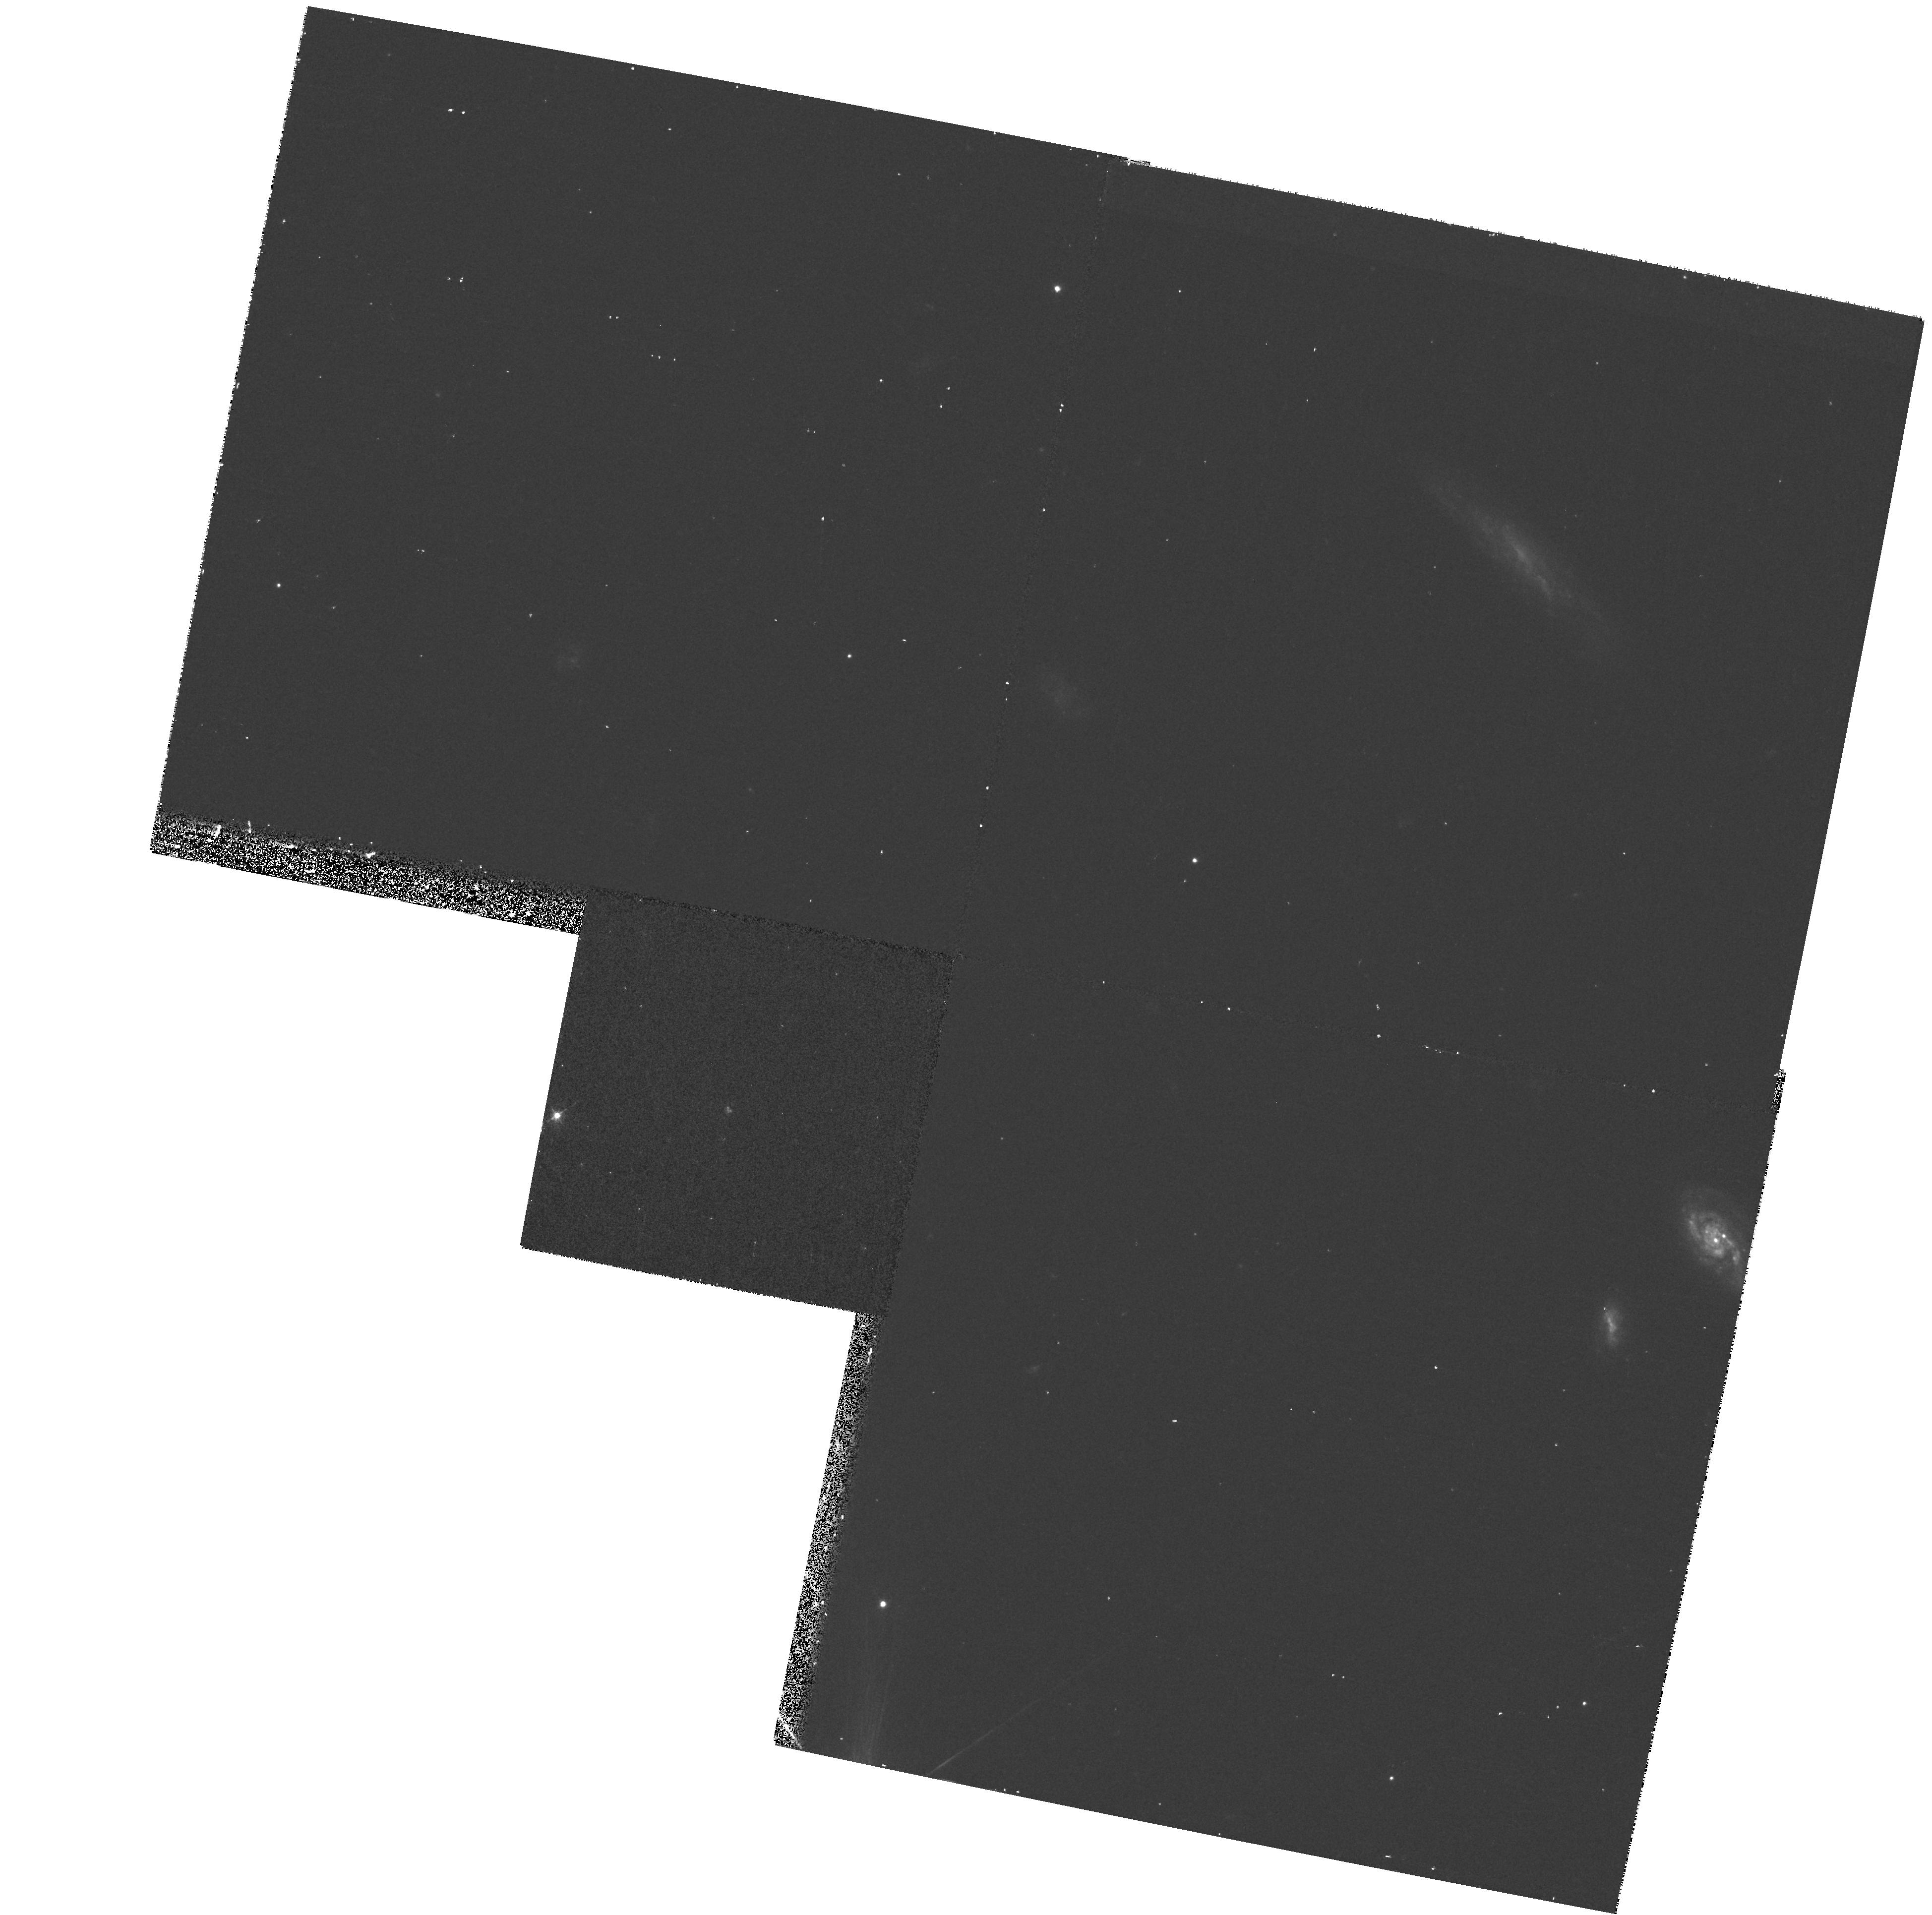
Target: LYN2-1635
Instrument: WFPC2/PC
Filter: F450W
Exposure: 13 min
Observation ID: hst_7339_10_wfpc2_pc_f450w_u50h10

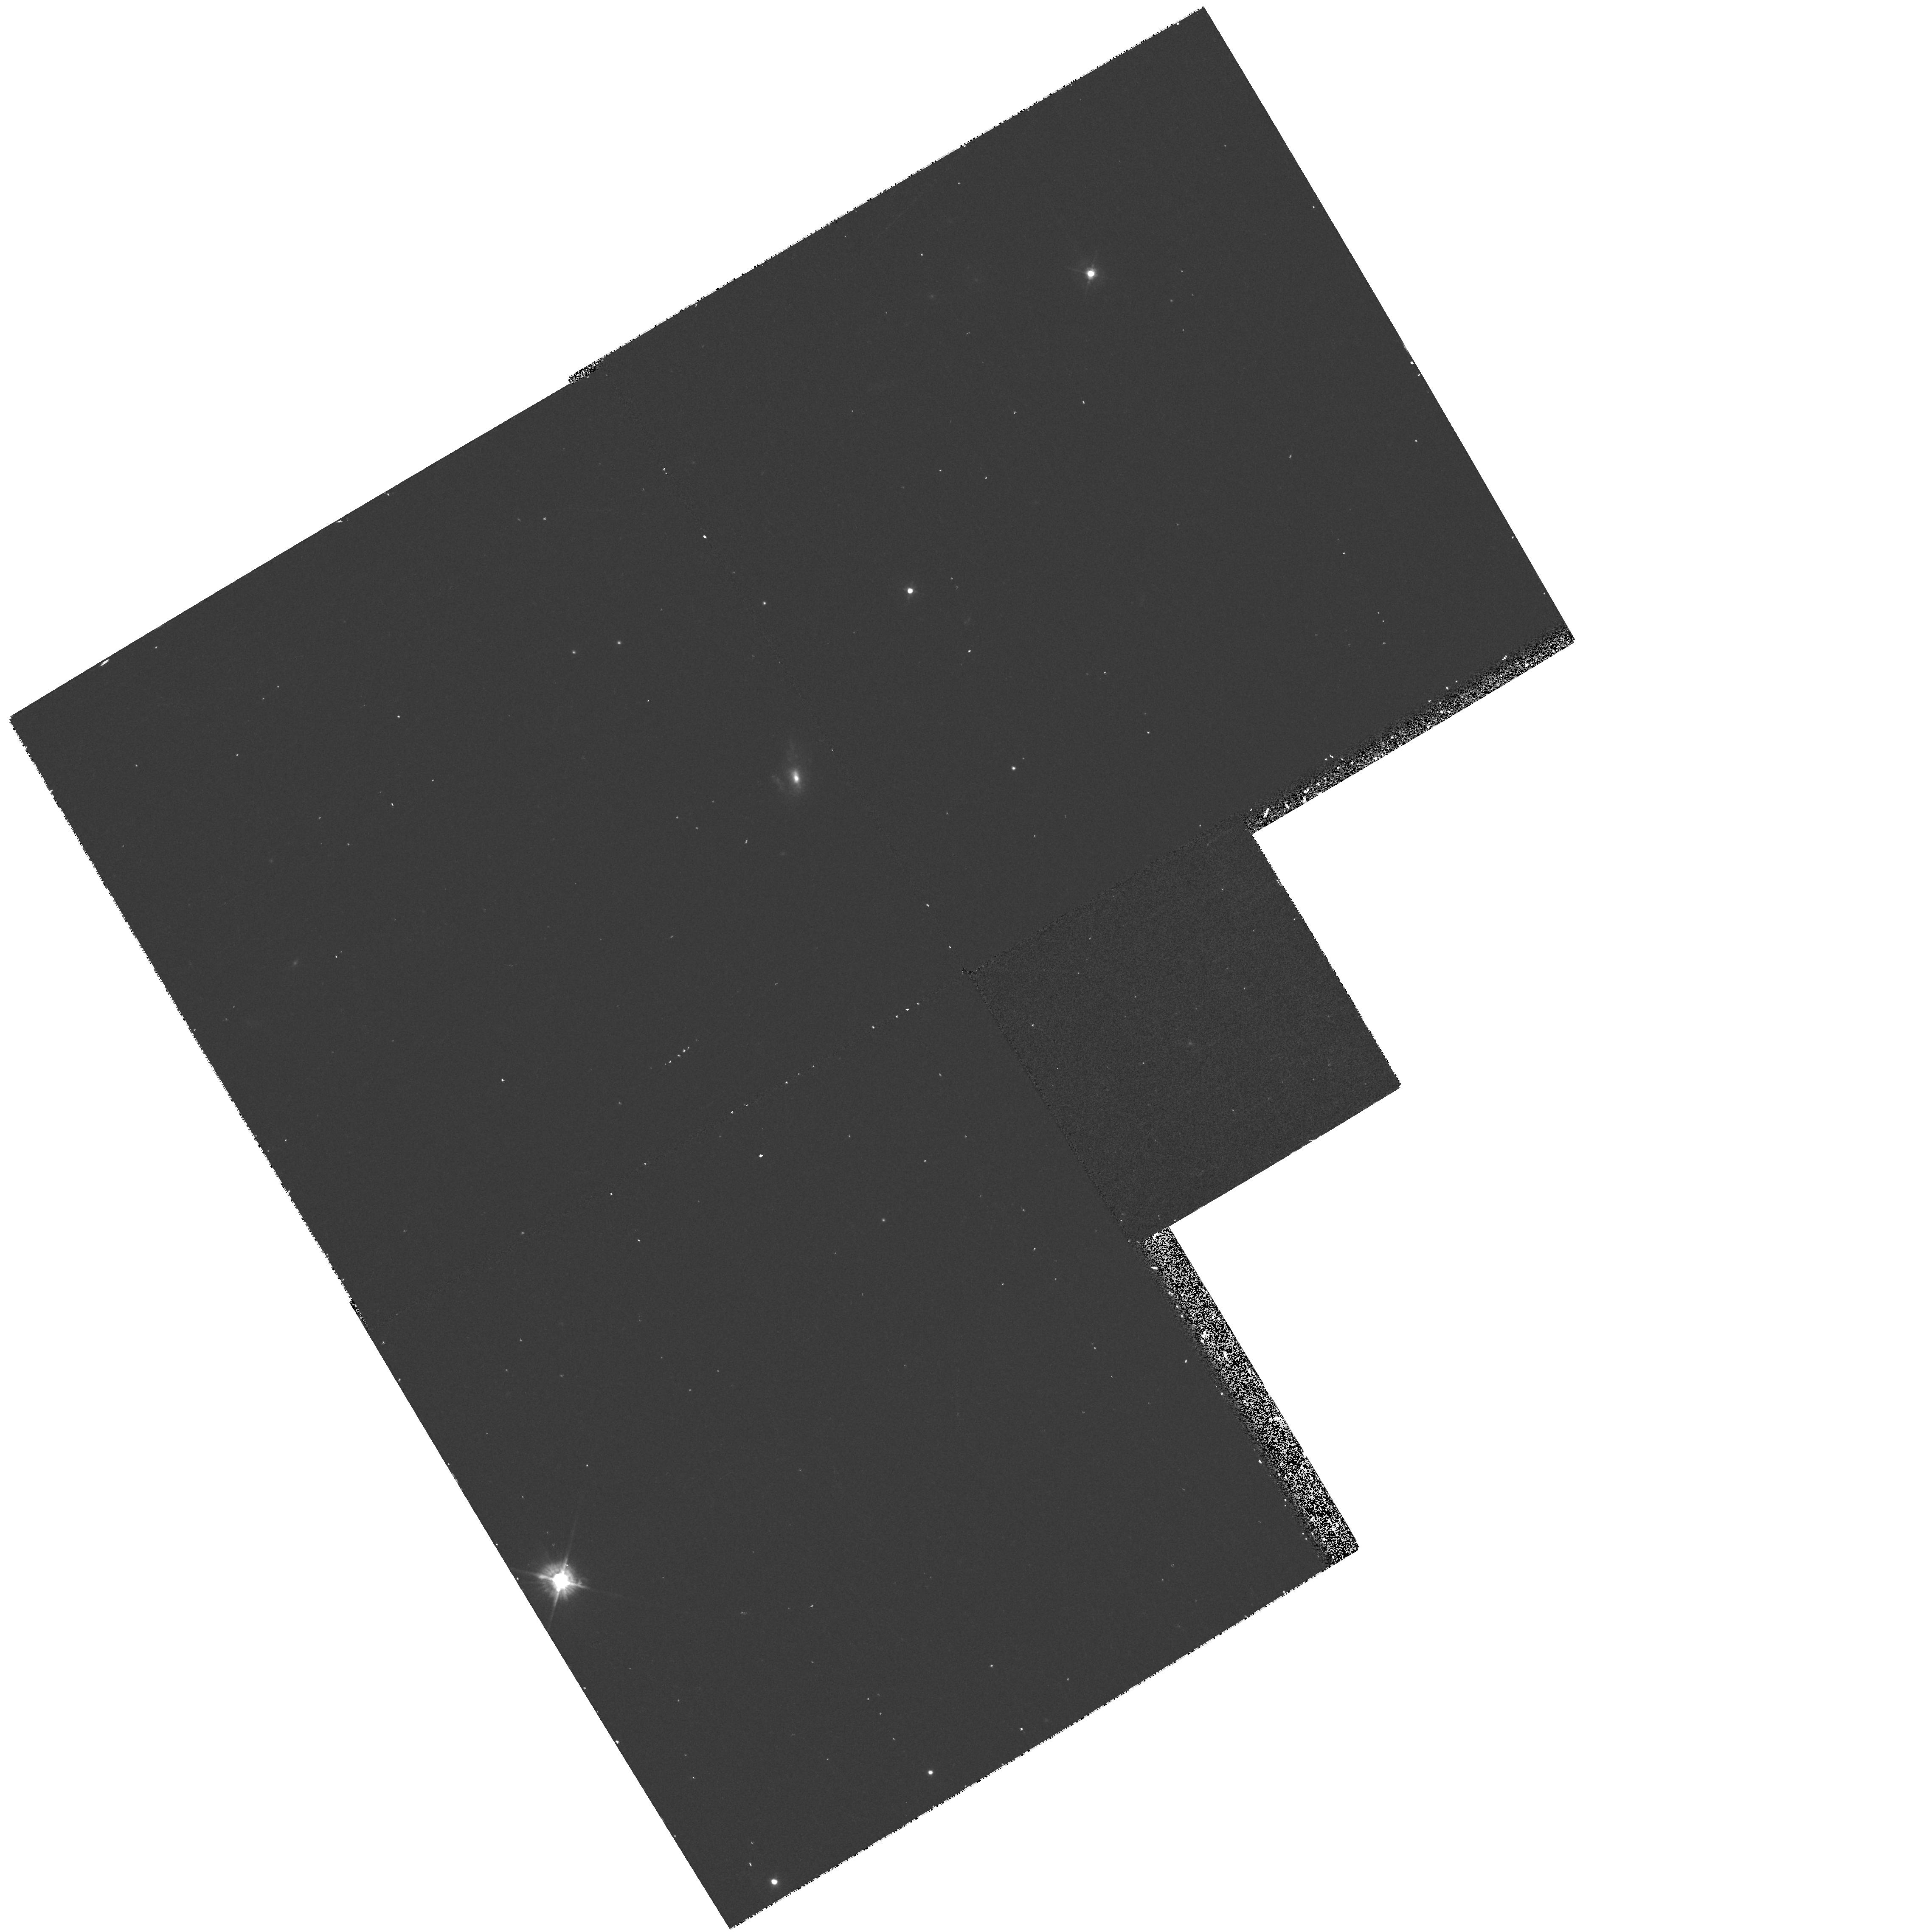
Target: SA68-6597
Instrument: WFPC2/PC
Filter: F450W
Exposure: 12 min
Observation ID: hst_7339_08_wfpc2_pc_f450w_u50h08

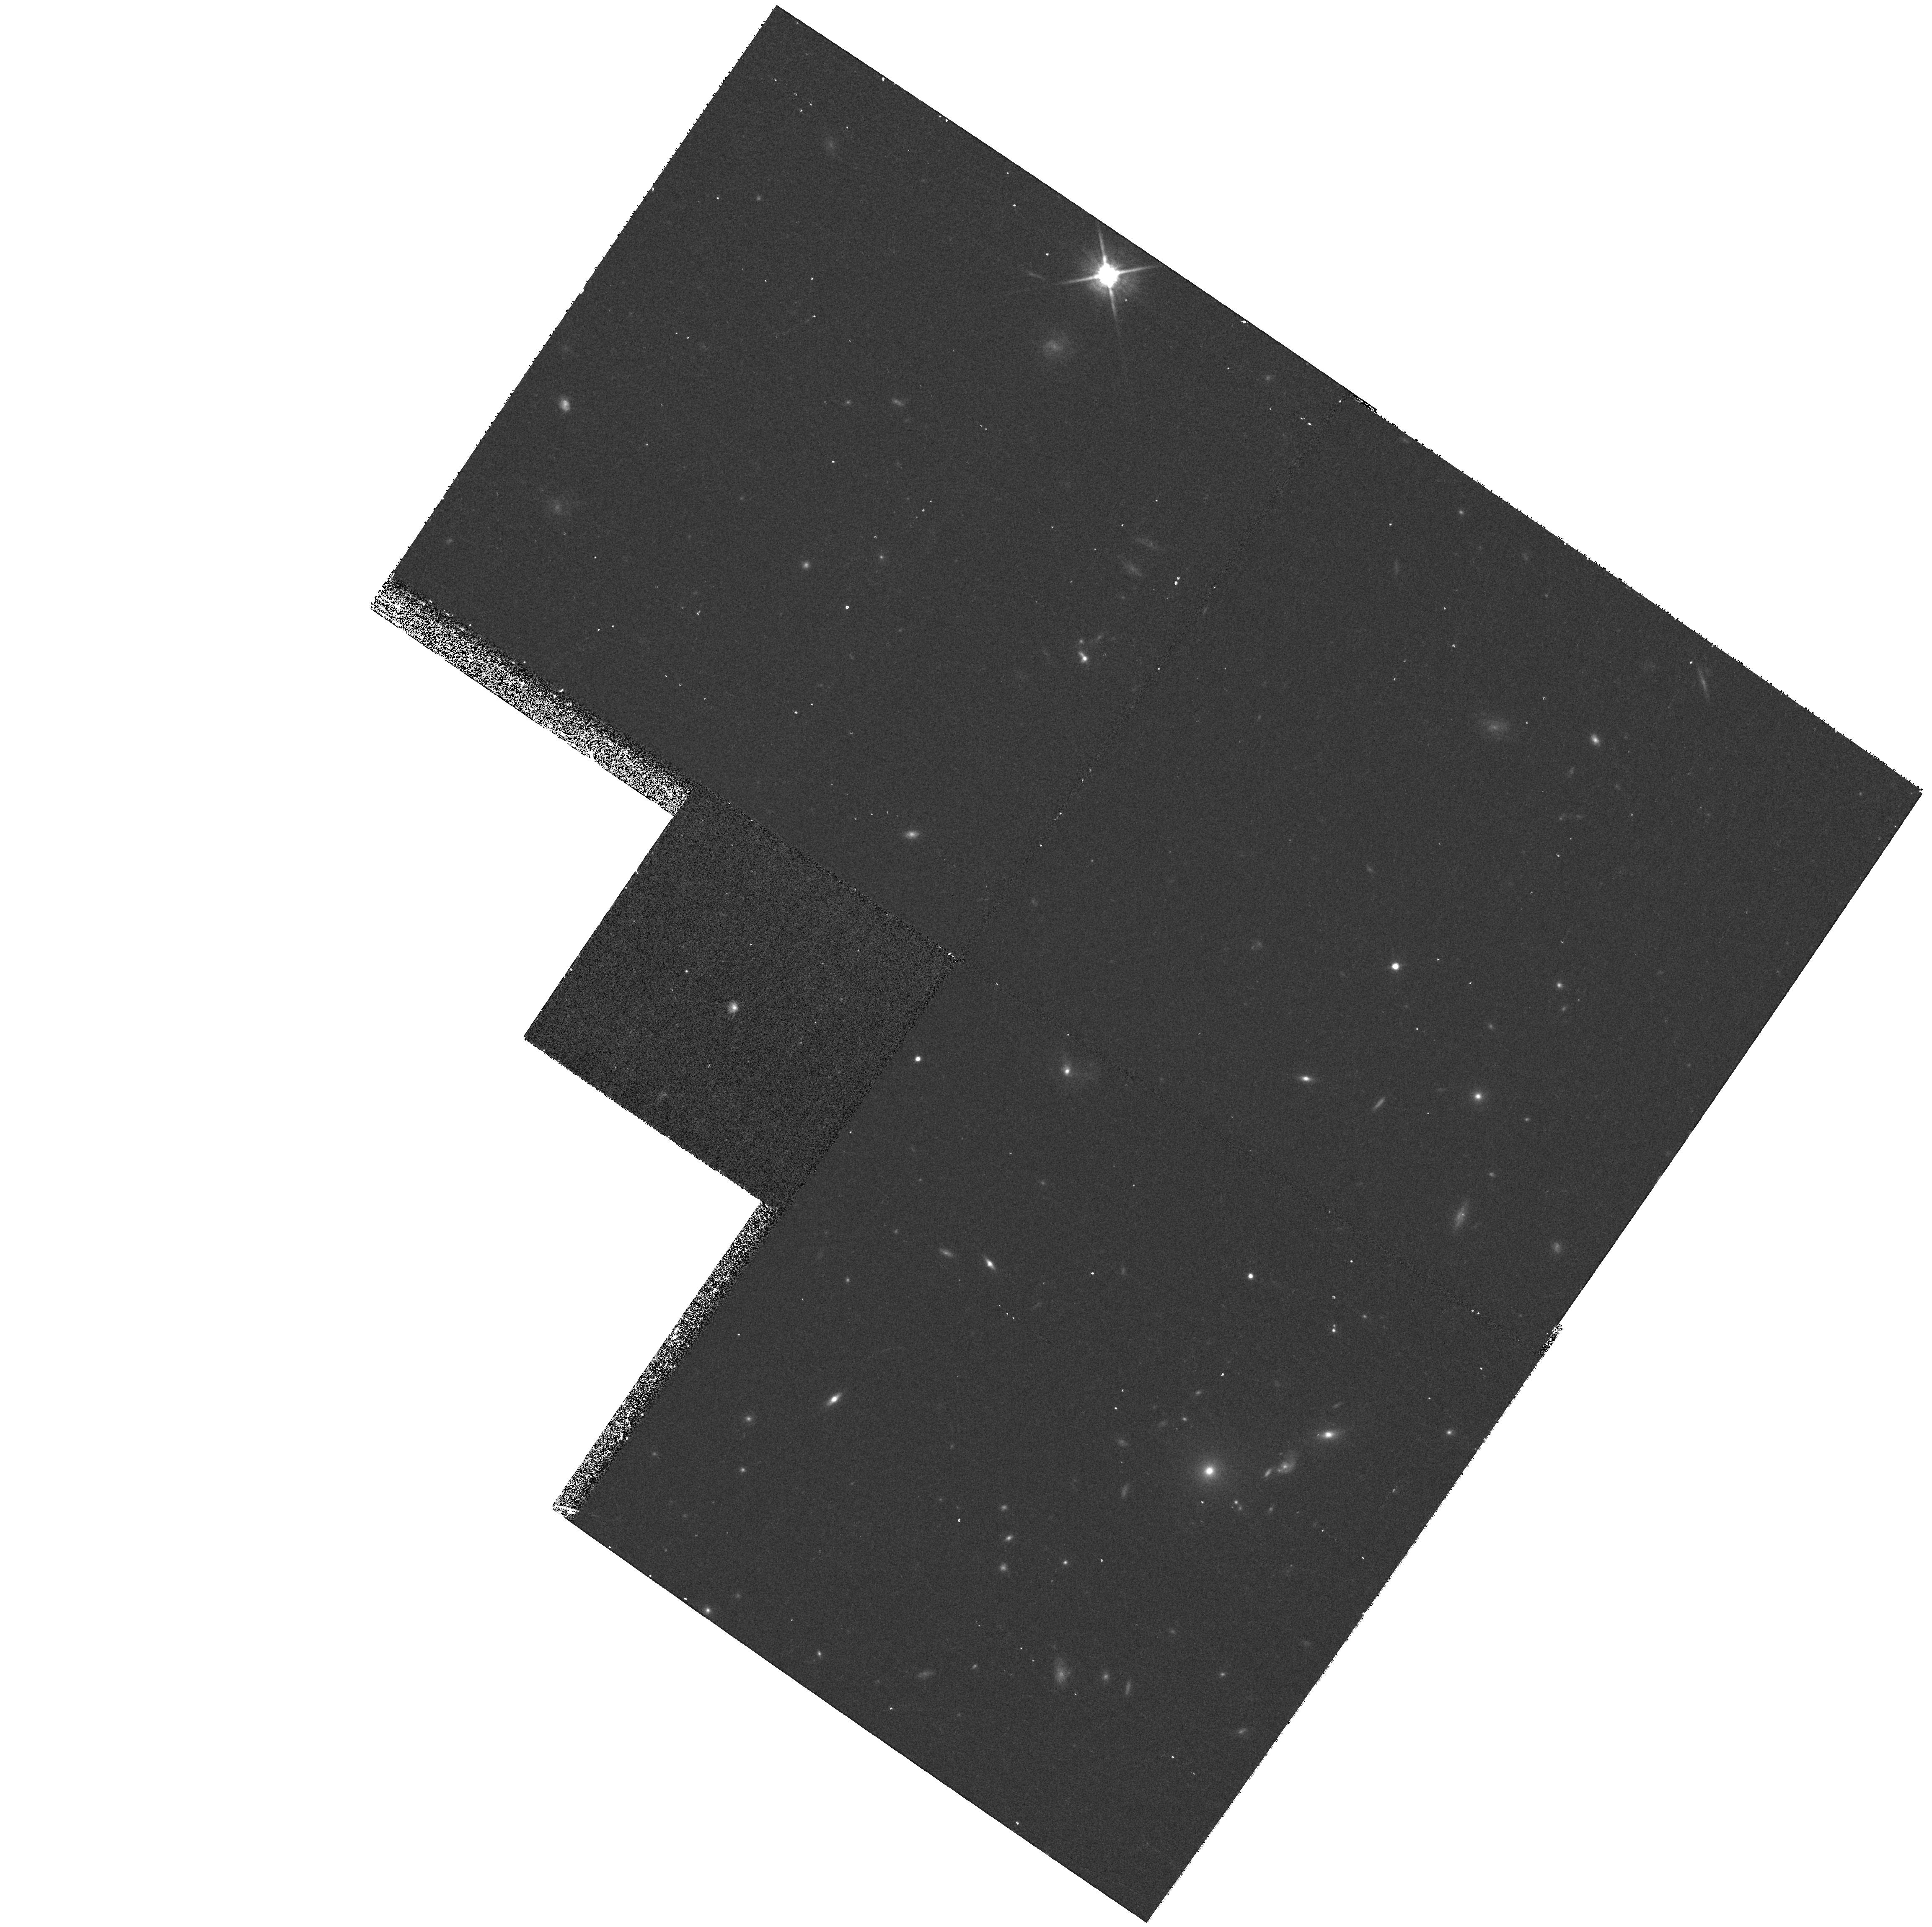
Target: SA68-3307
Instrument: WFPC2/PC
Filter: F814W
Exposure: 17 min
Observation ID: hst_7339_07_wfpc2_pc_f814w_u50h07

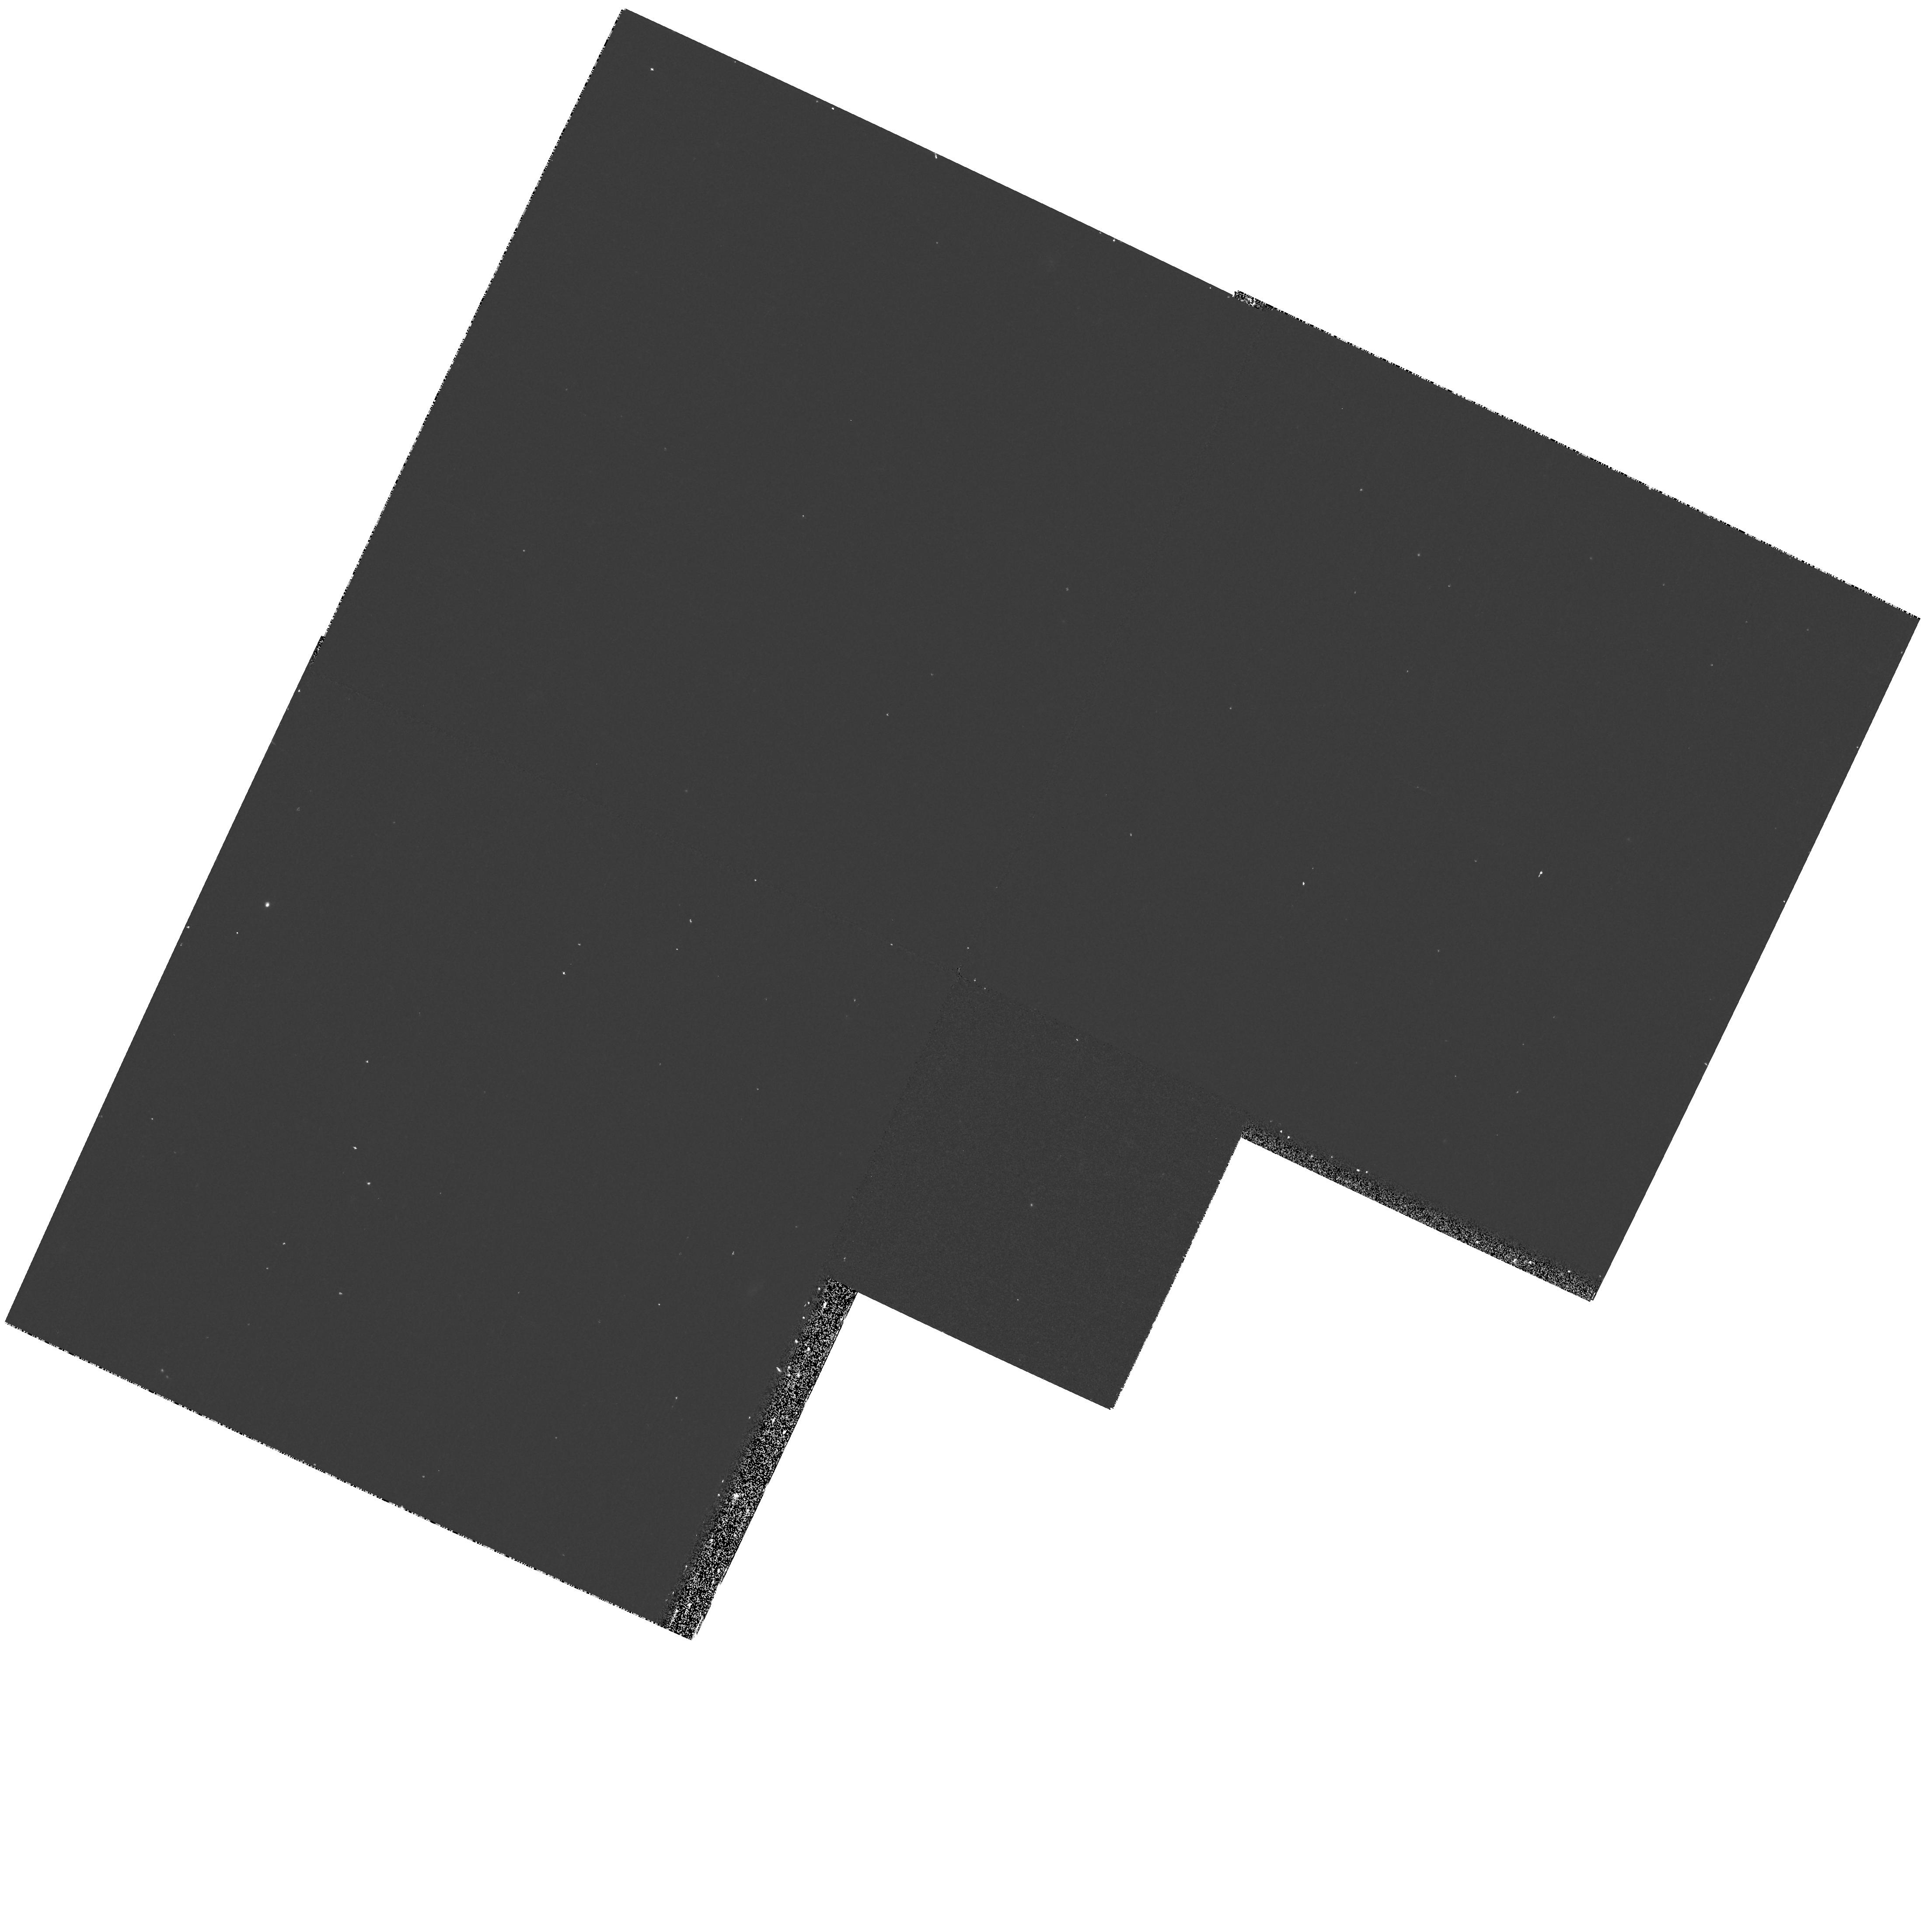
Target: SA68-1067
Instrument: WFPC2/PC
Filter: F450W
Exposure: 12 min
Observation ID: hst_7339_06_wfpc2_pc_f450w_u50h06

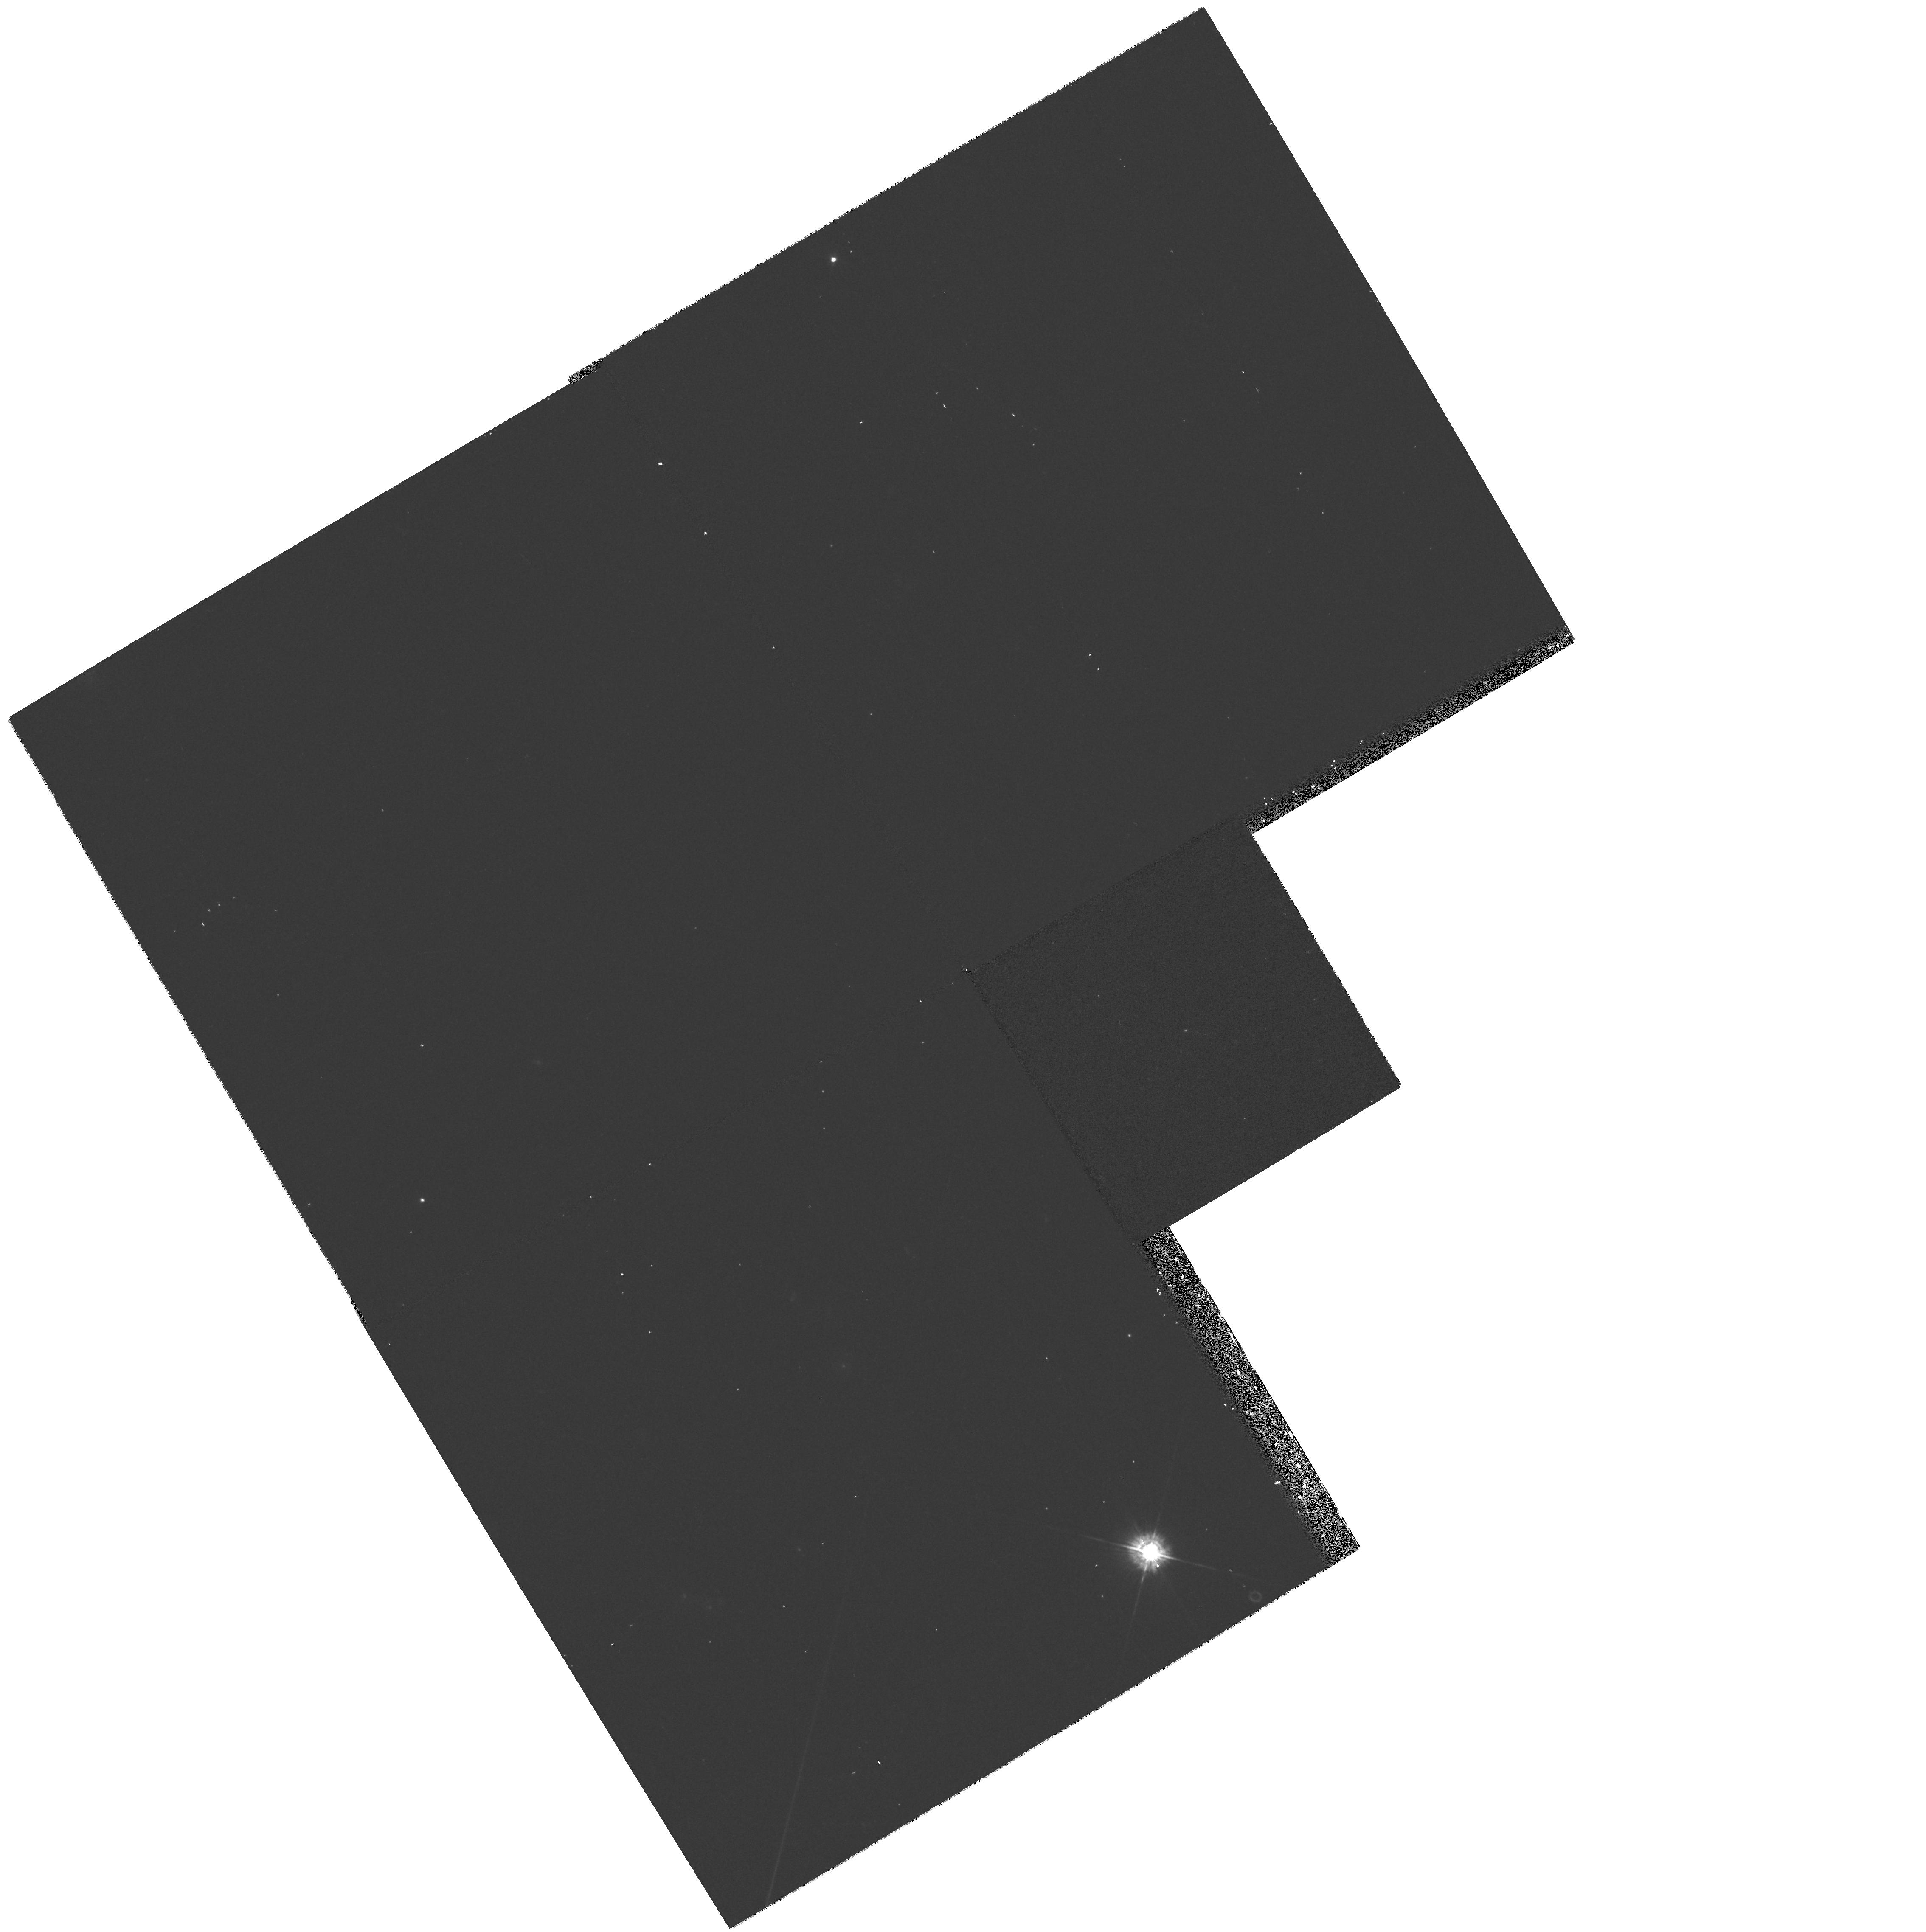
Target: SA68-8846
Instrument: WFPC2/PC
Filter: F450W
Exposure: 12 min
Observation ID: hst_7339_01_wfpc2_pc_f450w_u50h01

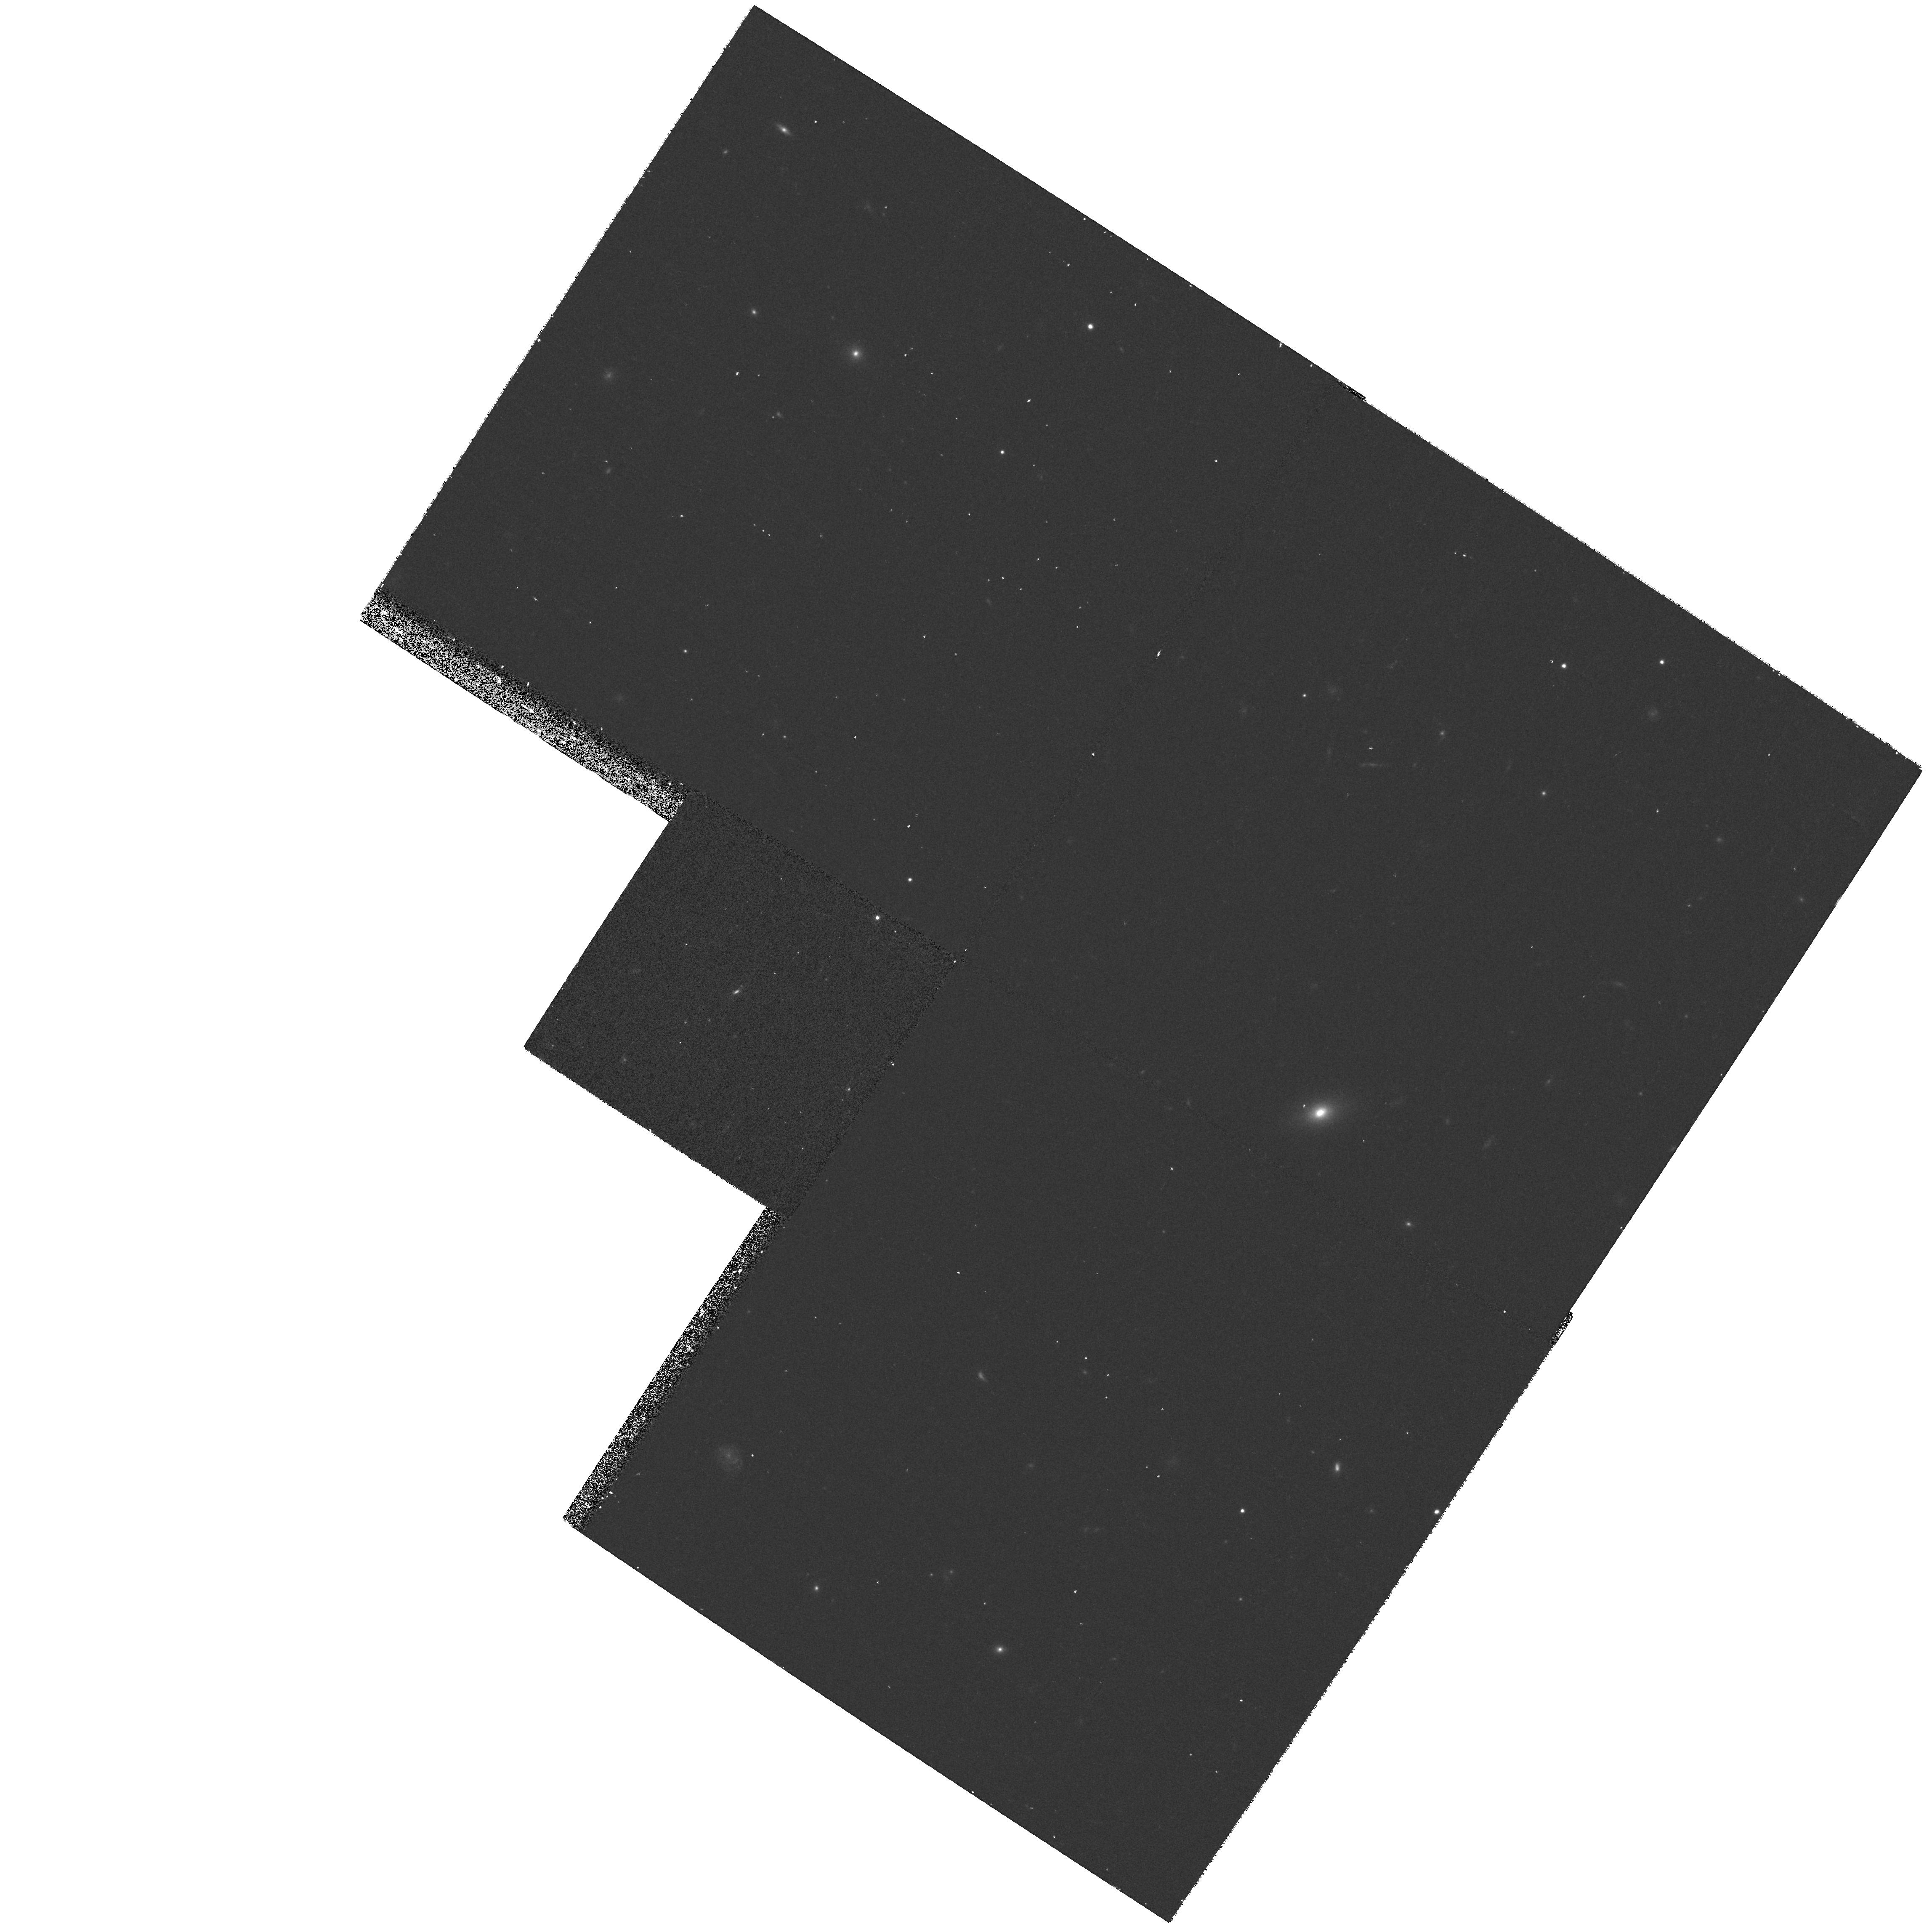
Target: SA68-17418
Instrument: WFPC2/PC
Filter: F814W
Exposure: 17 min
Observation ID: hst_7339_03_wfpc2_pc_f814w_u50h03

Sizes and Structures of Faint Blue Compact Galaxies that are New Candidates for Proto-Spheroidal Galaxies (PI: Koo, David C.)

We propose to obtain two-band WFPC-2 images of a unique sample of 12 faint blue compact galaxies at redshifts up to z ~ 0.7, that are excellent new candidates for being spheroidal galaxies (such as NGC 205), caught in the act of undergoing a major star forming event. For all but one of these galaxies, emission-line velocity widths from using the Keck echelle spectrograph yield narrow values less than 50 kms. The new HST data will provide the critical measurements of size to derive the expected small masses. Their very blue colors, small sizes, high luminosities, strong emission lines, and low velocity widths all suggest these objects most resemble the local population of extreme star-forming HII galaxies. Without additional star formation, they will fade by several magnitudes after a few Gyrs to reach the low luminosities and surface brightnesses characteristic of spheroidal galaxies. Thus we may be witnessing, in-situ, the last major episode of star formation in today's dwarf, low surface brightness spheroidals.